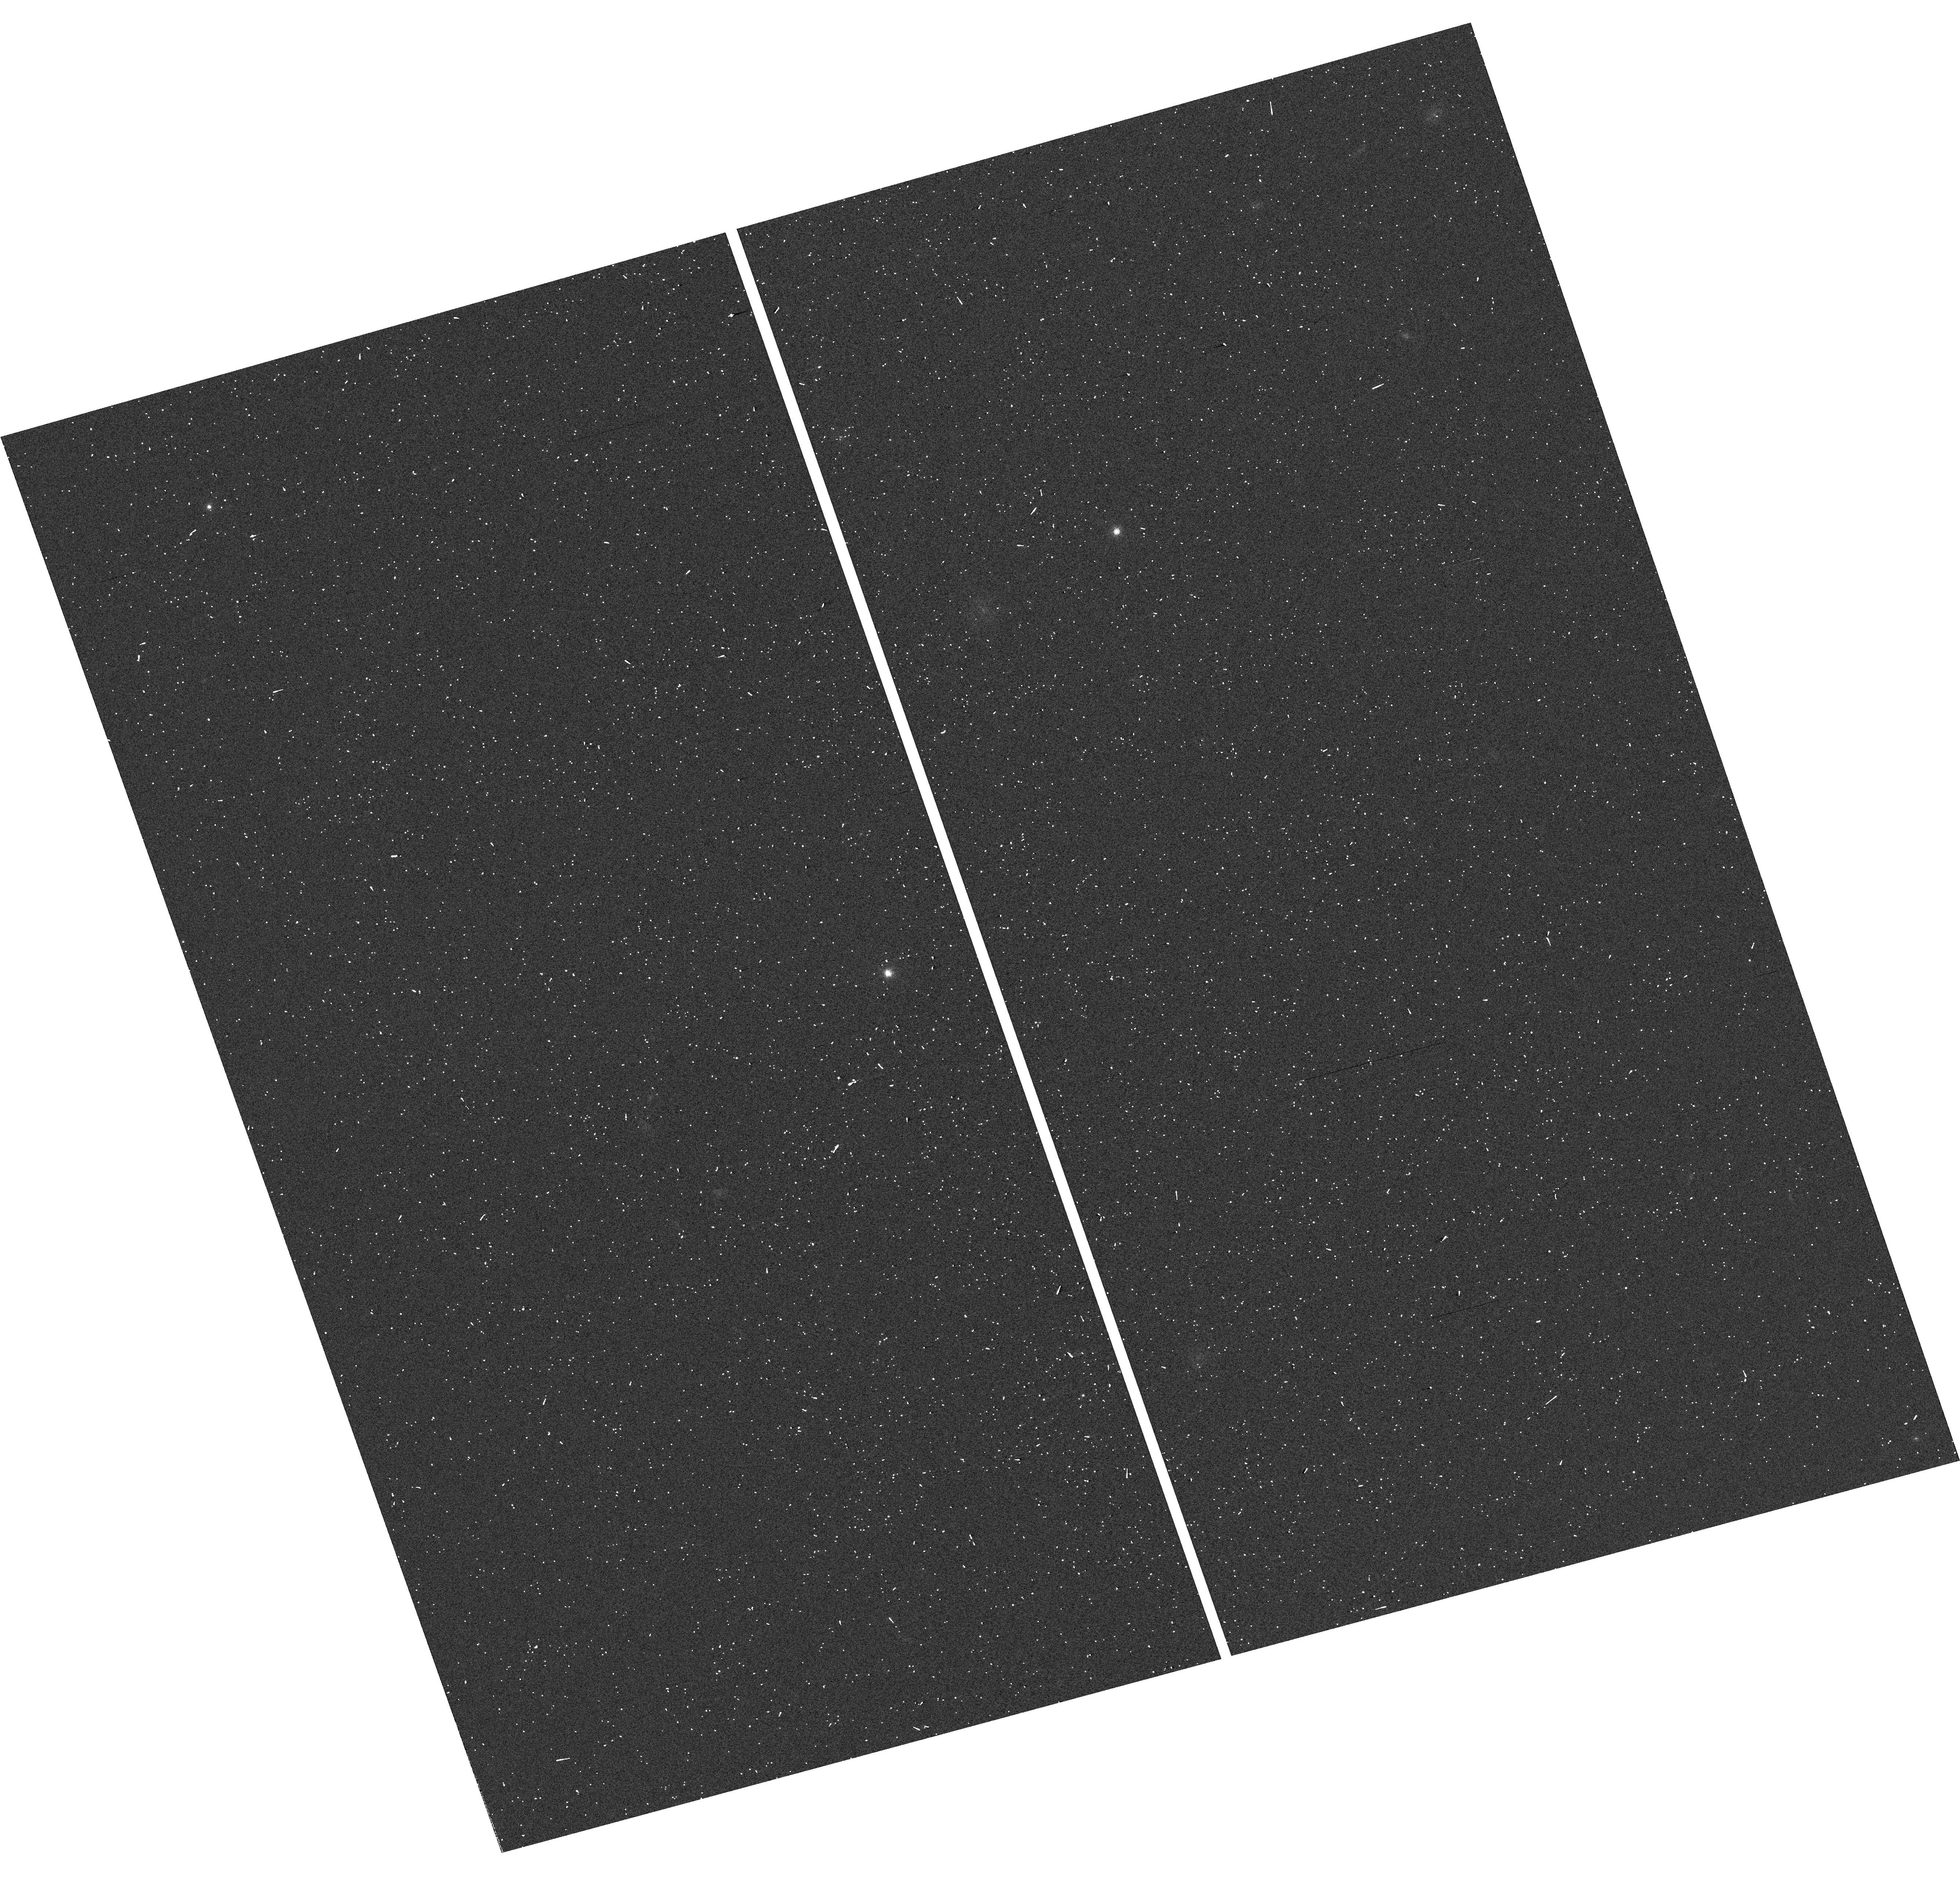
Target: 2MA2351-2537AB
Instrument: WFC3/UVIS
Filter: F763M
Exposure: 2 min
Observation ID: hst_13724_09_wfc3_uvis_f763m_icp509

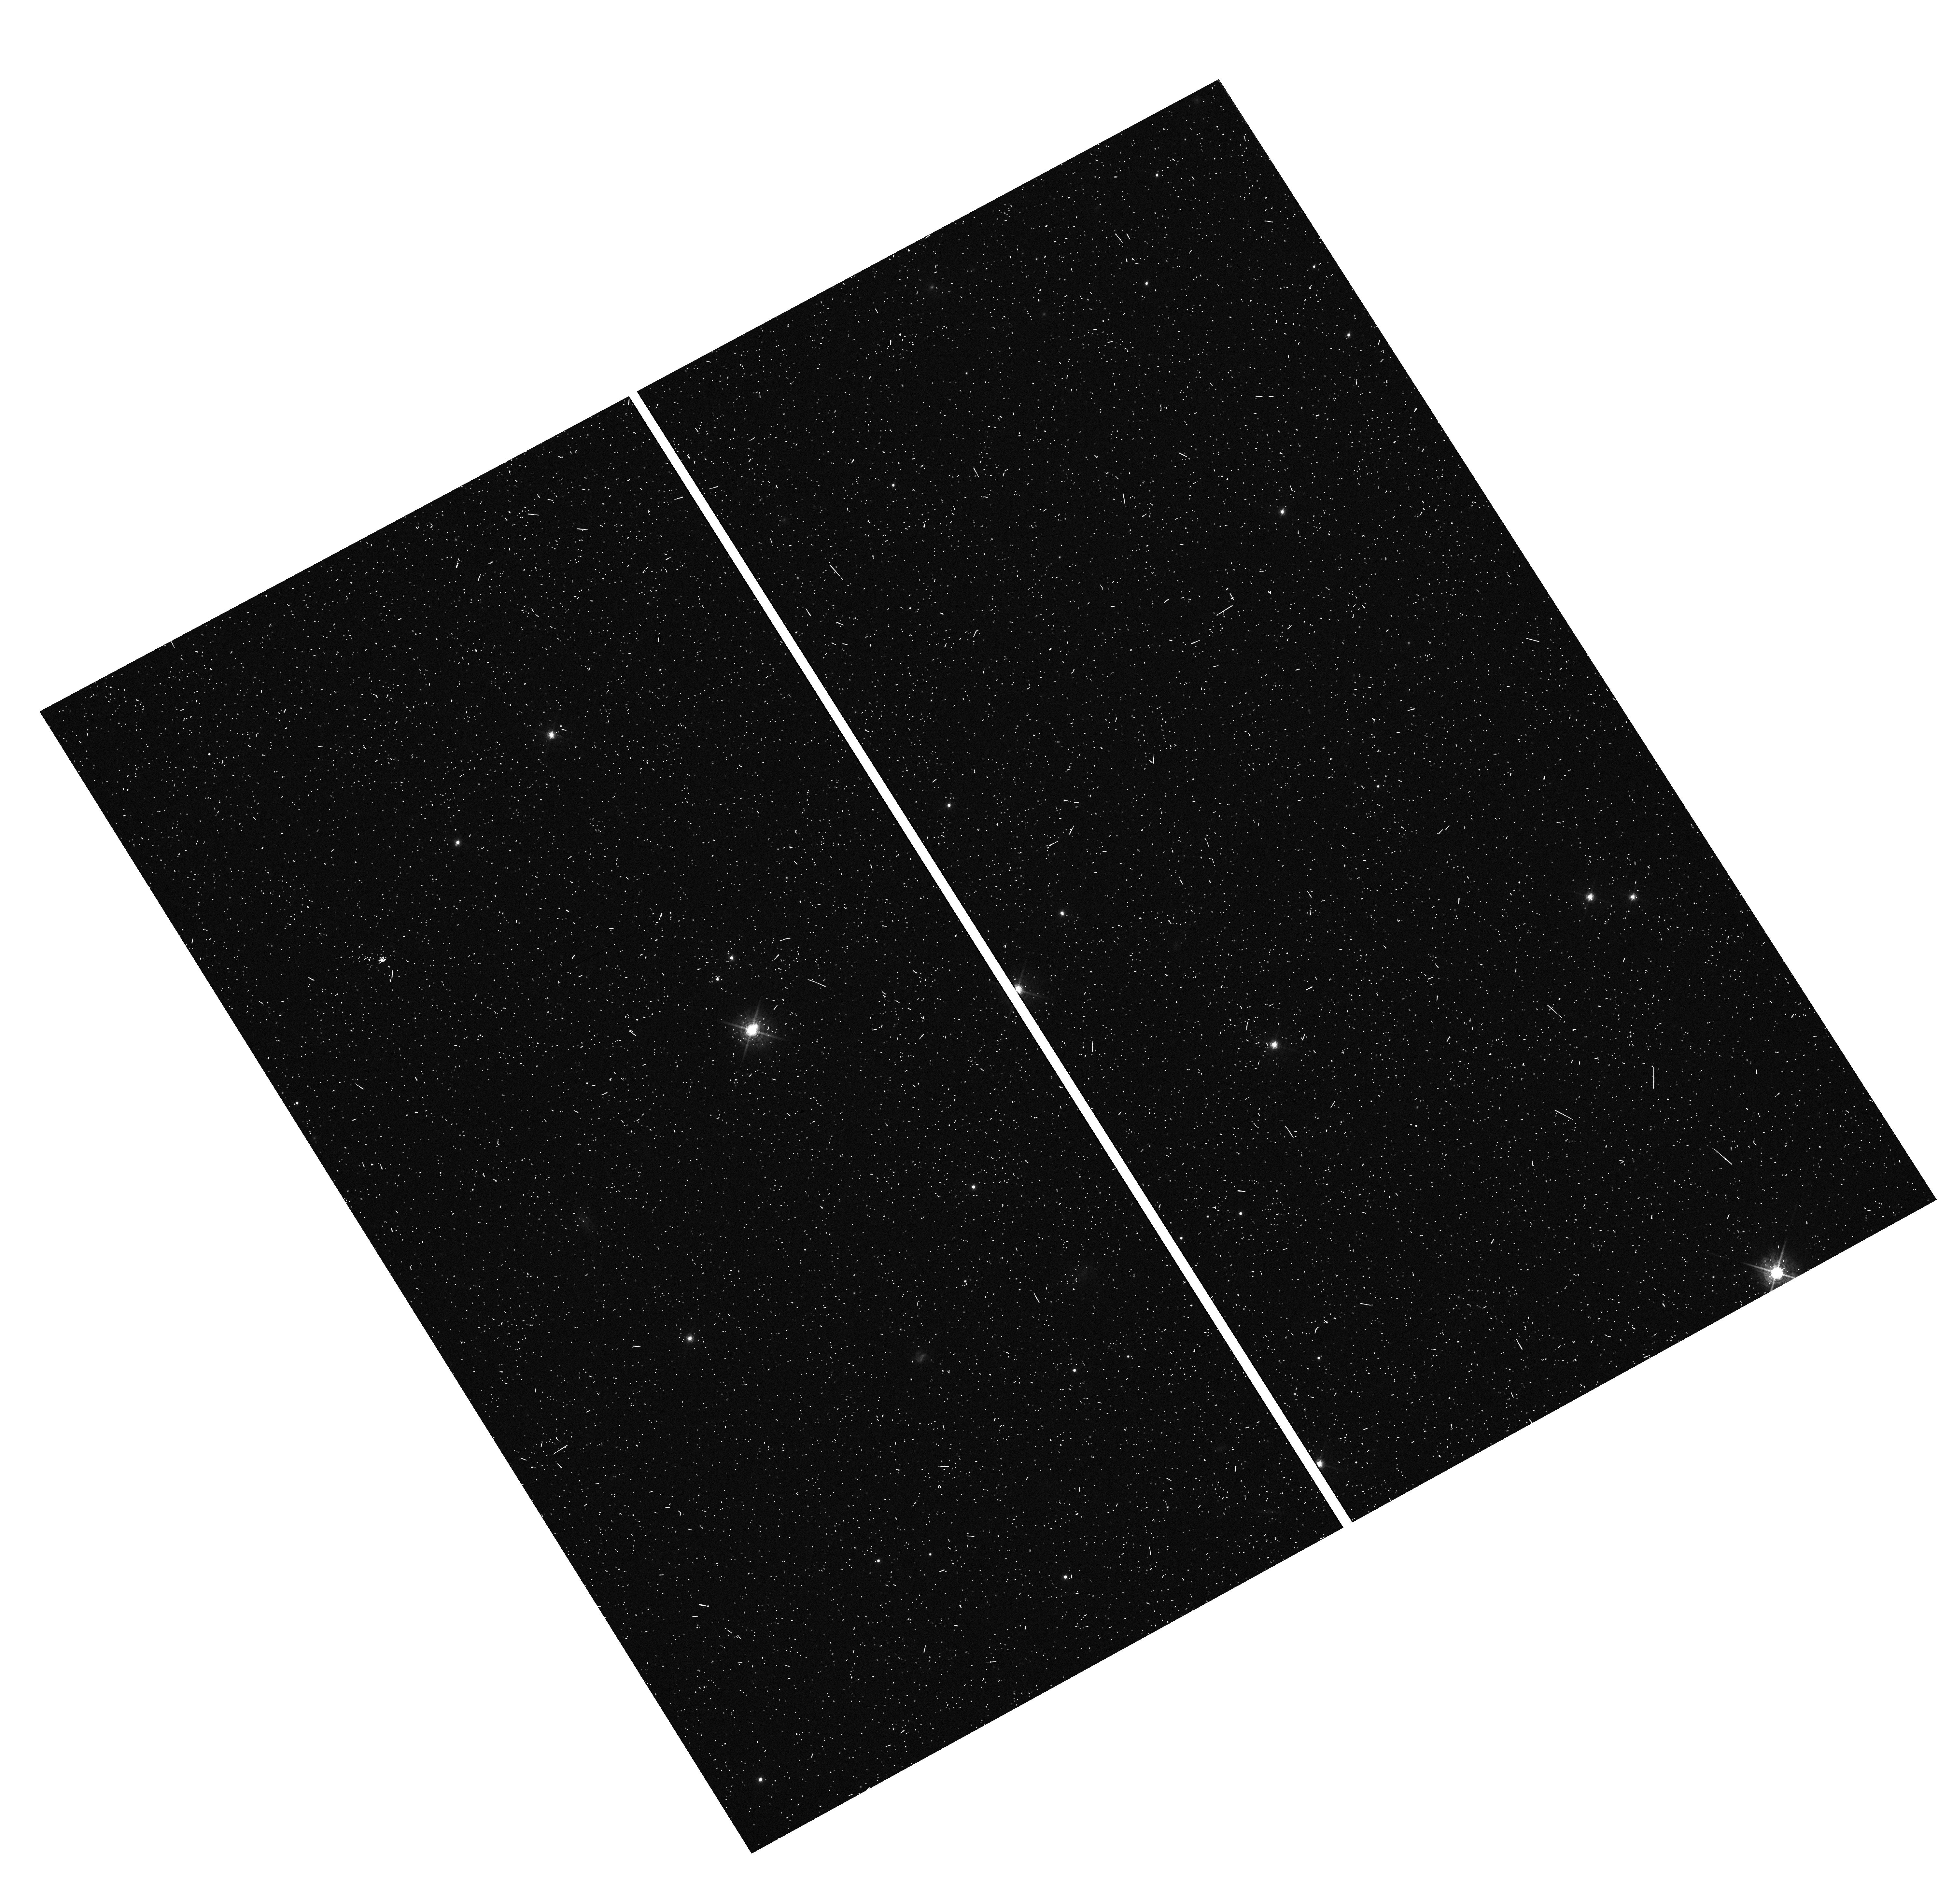
Target: USN2101+0307AB
Instrument: WFC3/UVIS
Filter: F621M
Exposure: 6 min
Observation ID: hst_13724_08_wfc3_uvis_f621m_icp508

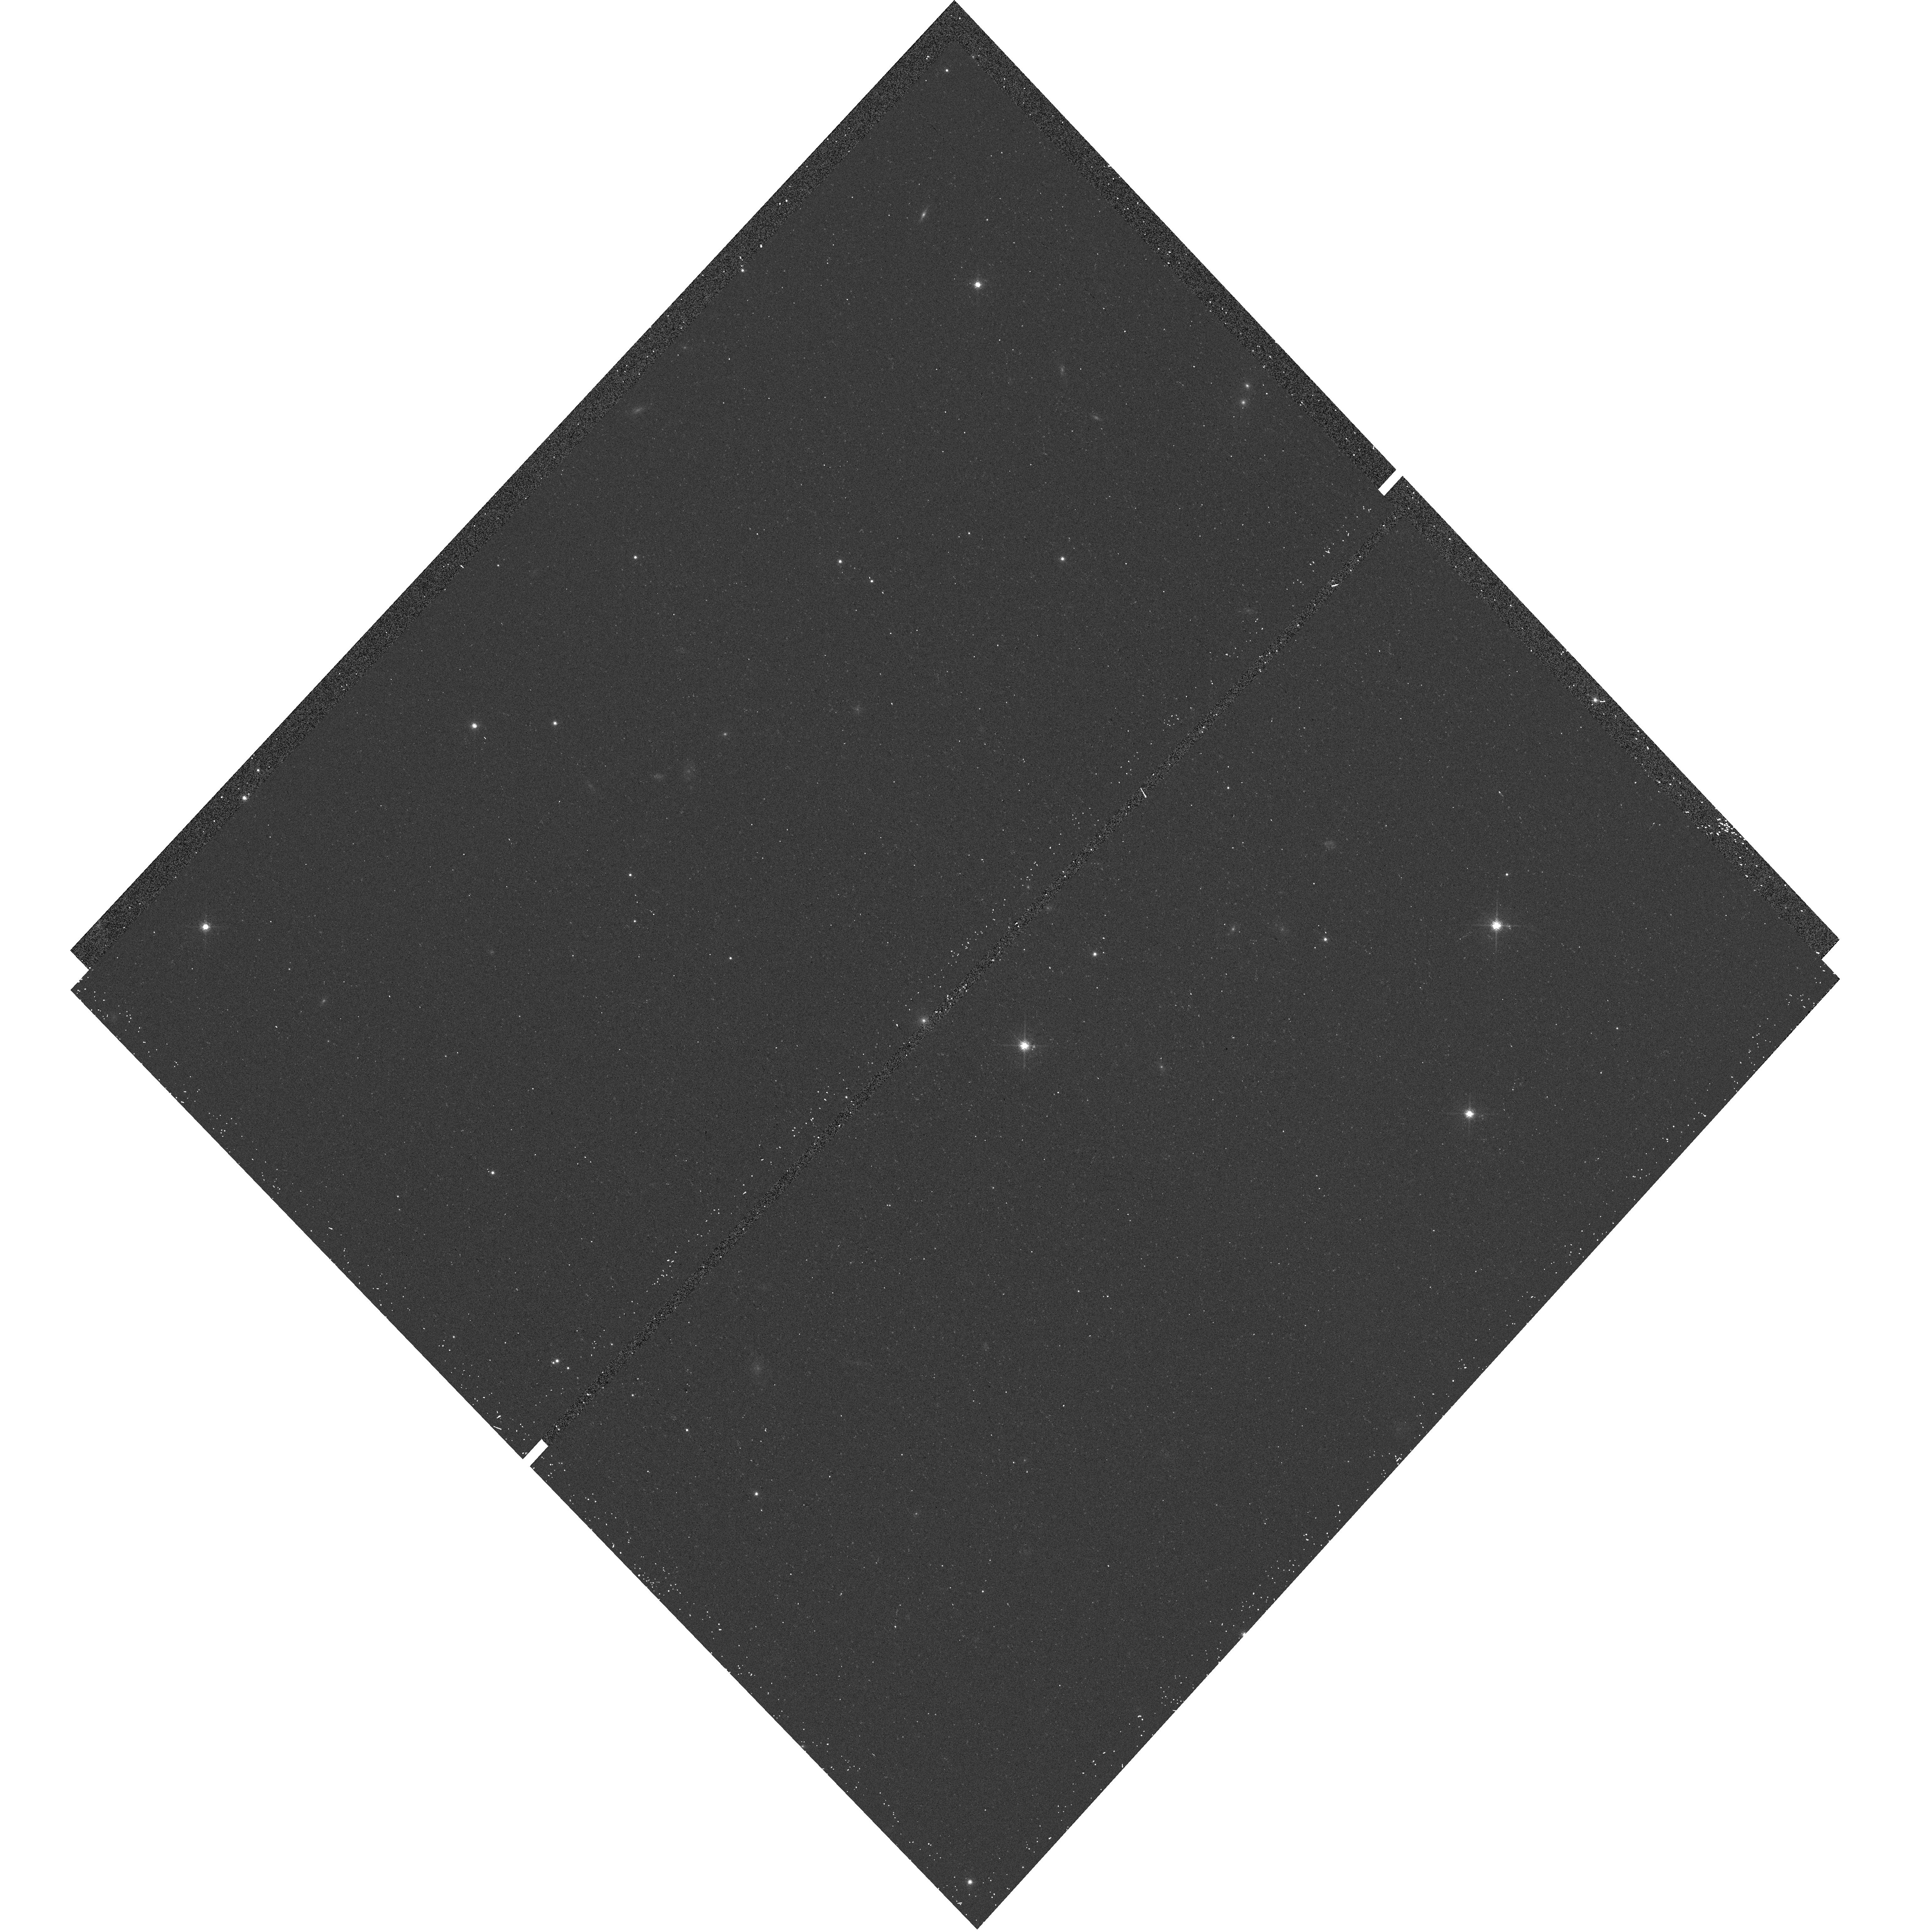
Target: SCR0723-8015AB
Instrument: WFC3/UVIS
Filter: F689M
Exposure: 7 min
Observation ID: hst_13724_02_wfc3_uvis_f689m_icp502

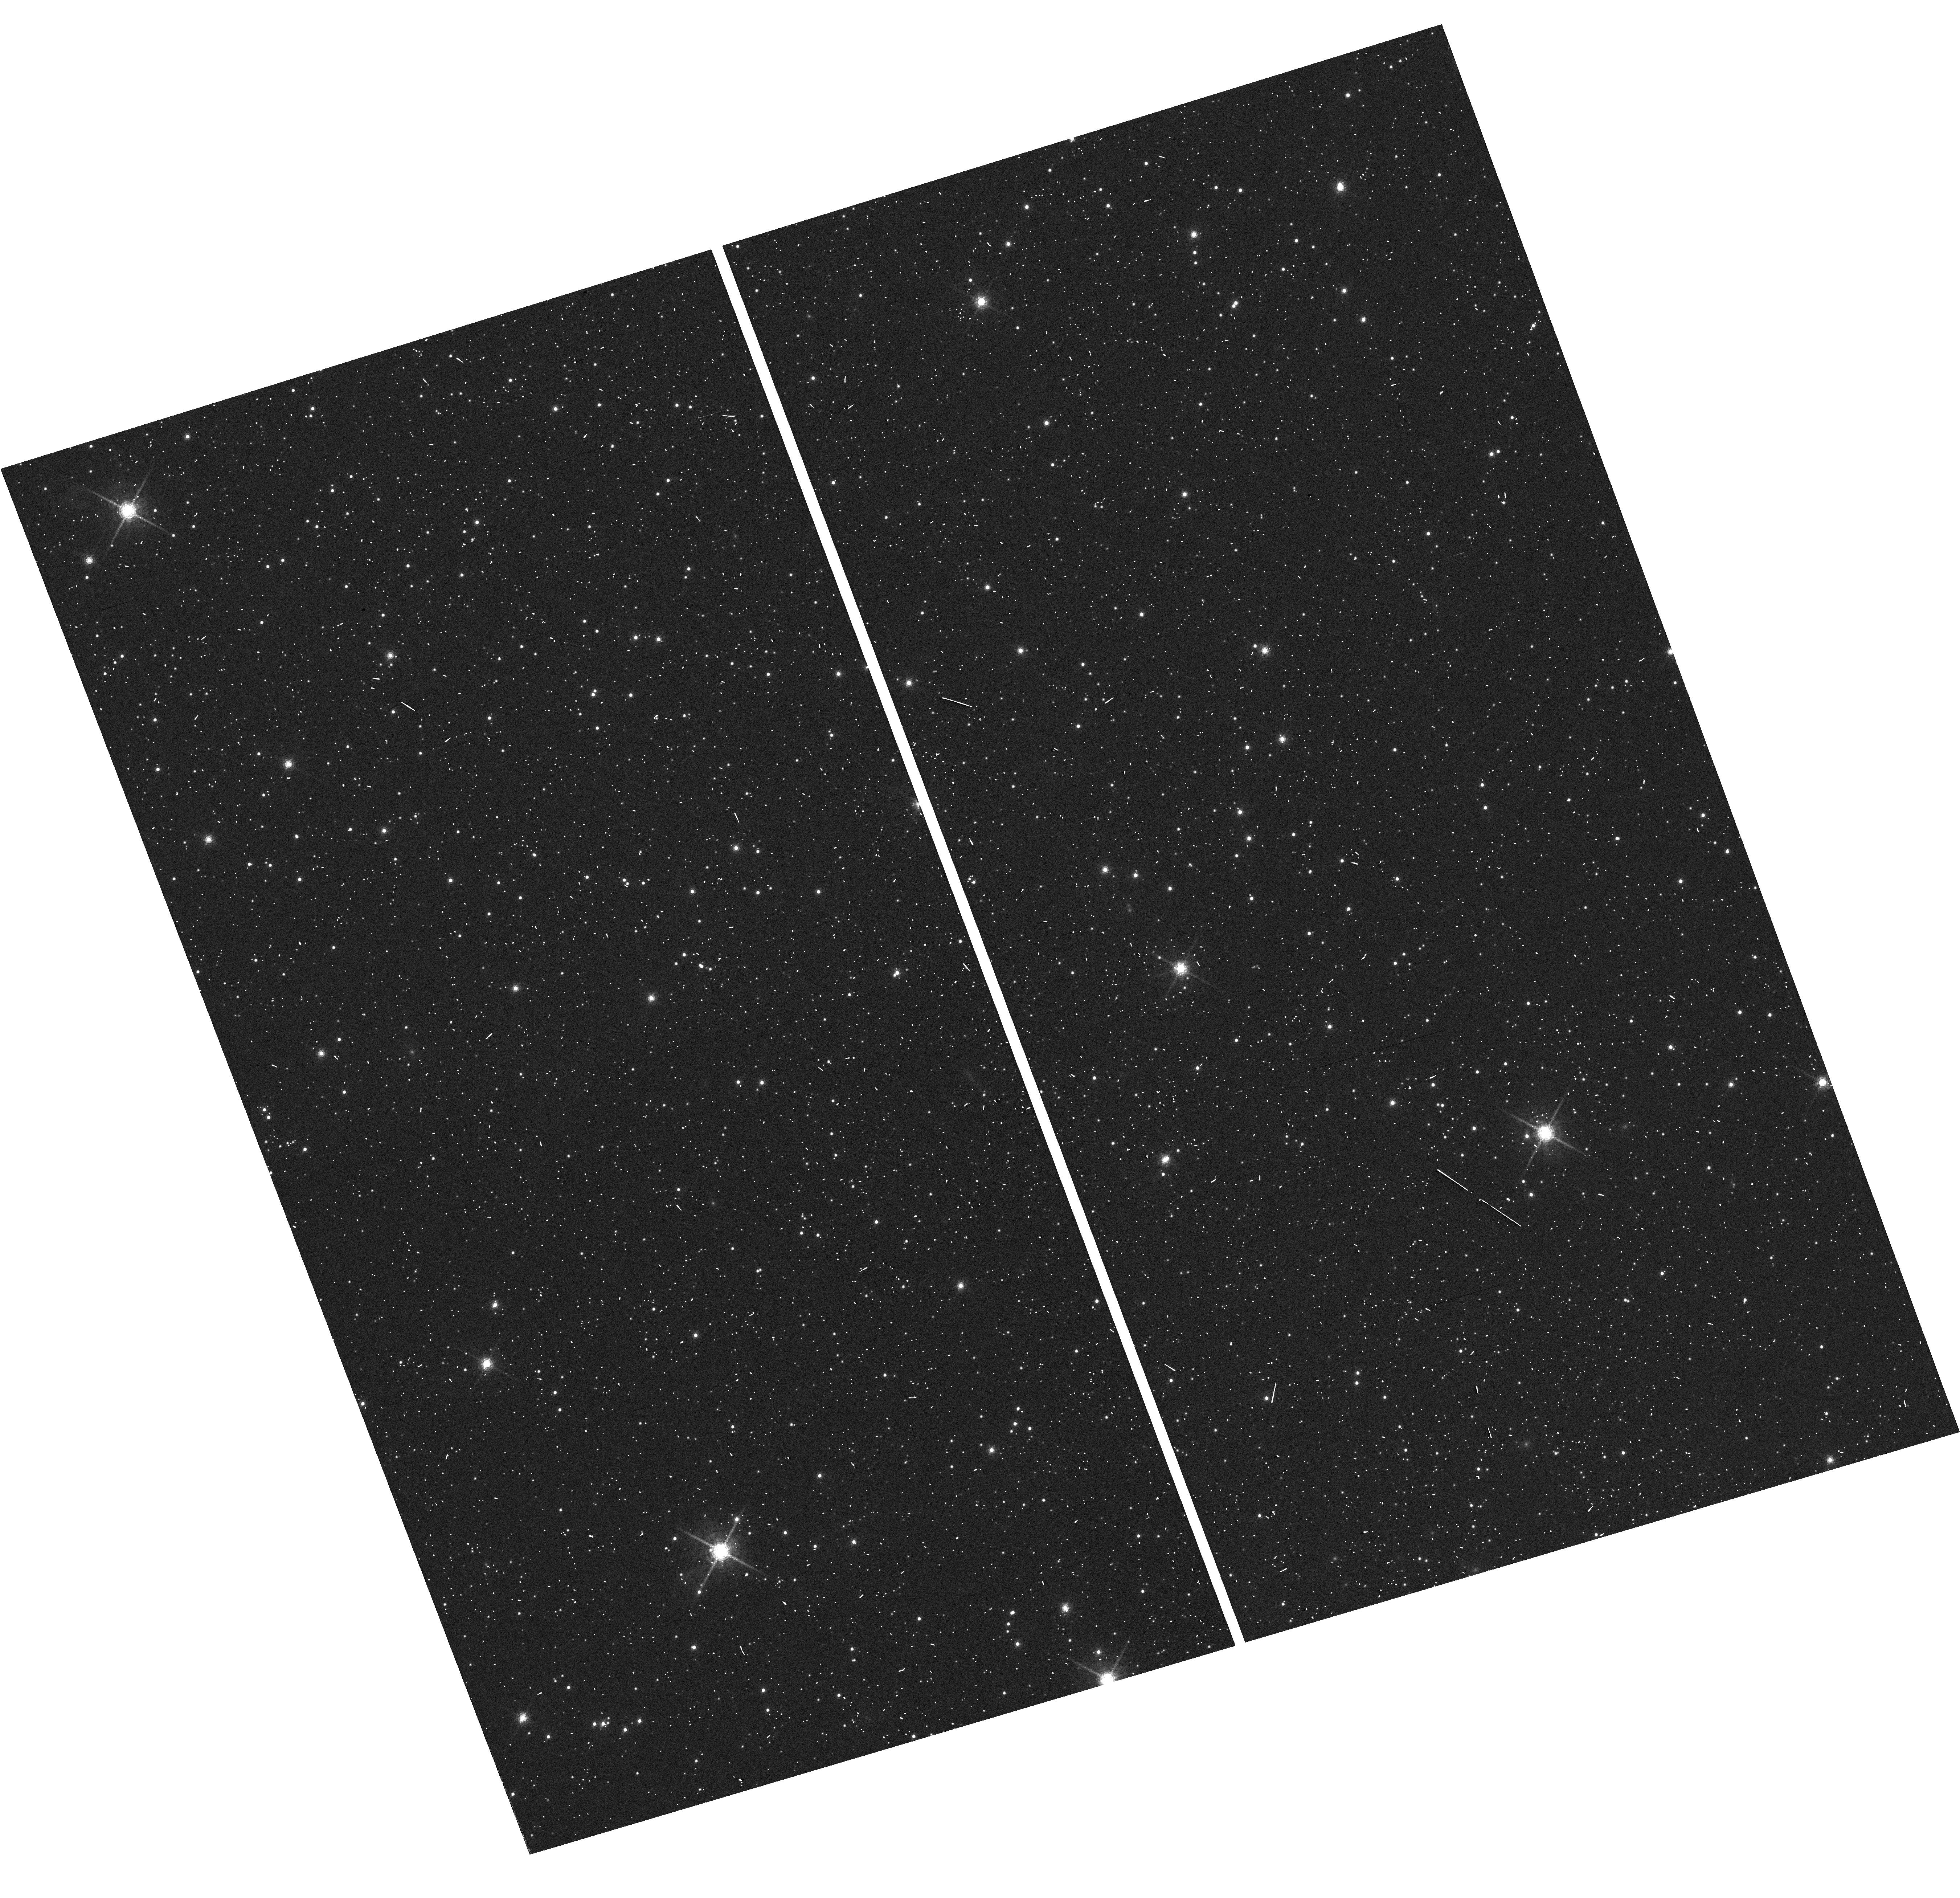
Target: DEN1454-6604AB
Instrument: WFC3/UVIS
Filter: F845M
Exposure: 2 min
Observation ID: hst_13724_05_wfc3_uvis_f845m_icp505

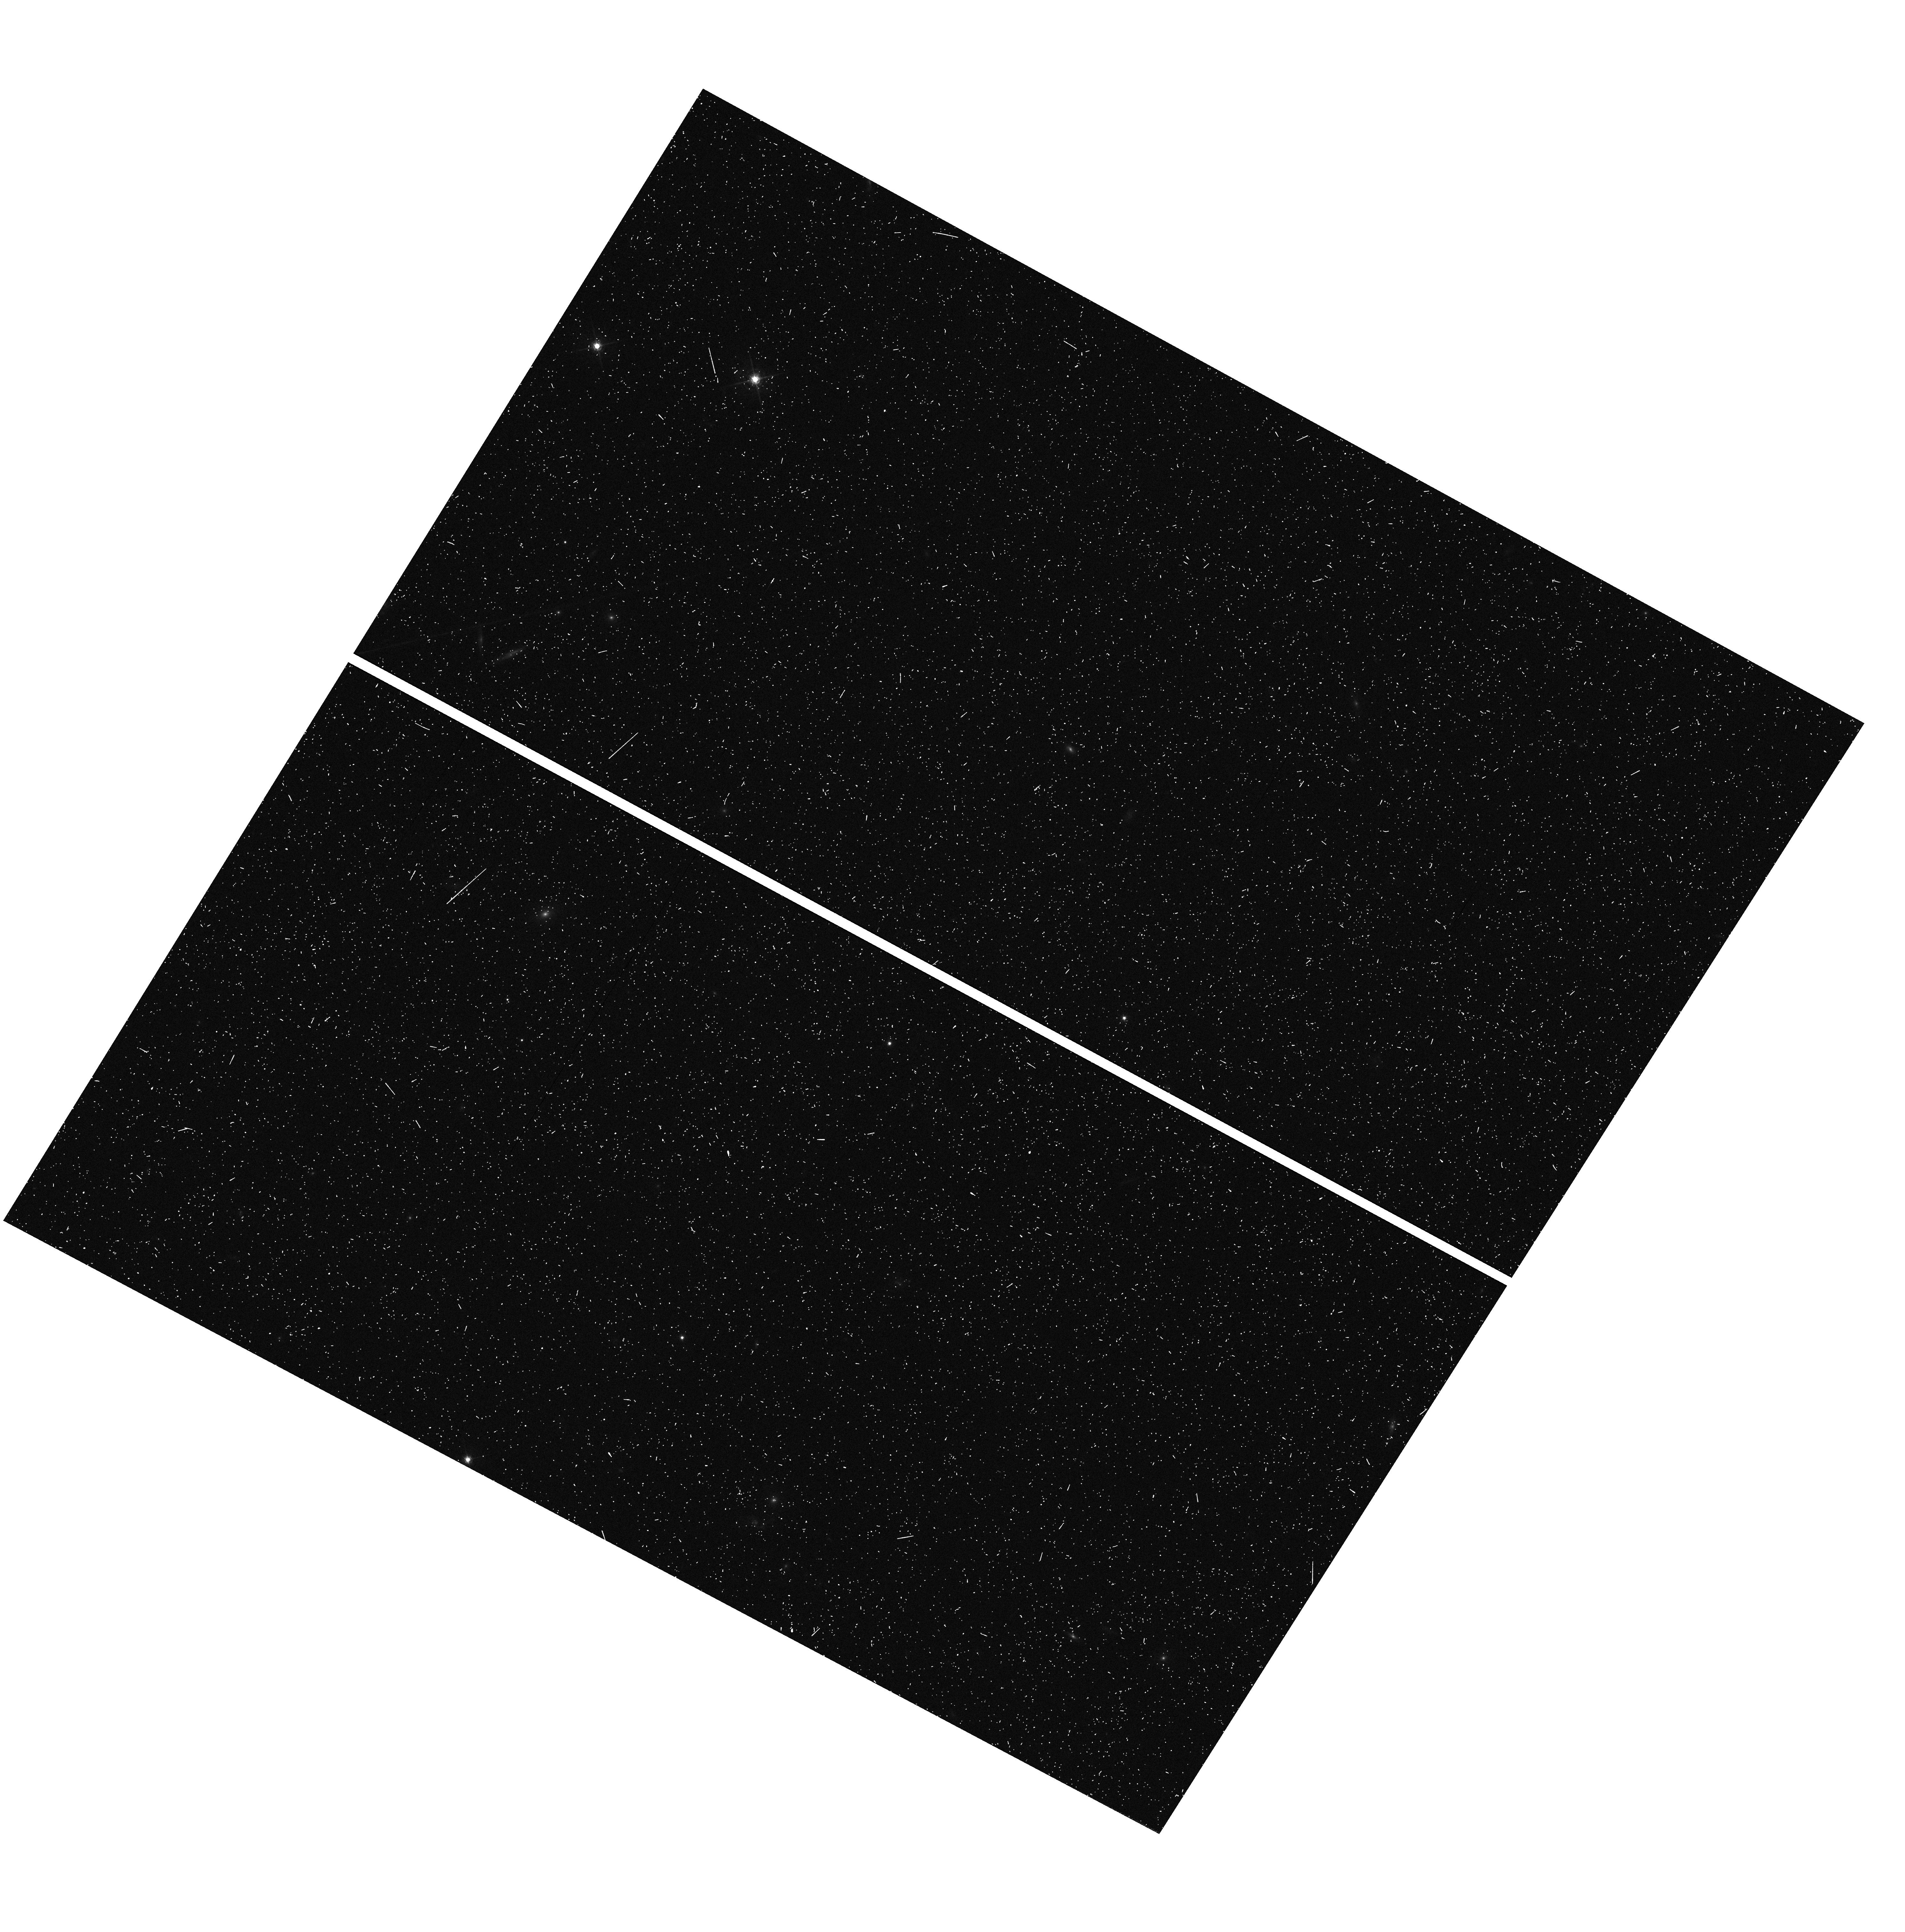
Target: LHS2397A-AB
Instrument: WFC3/UVIS
Filter: F621M
Exposure: 8 min
Observation ID: hst_13724_04_wfc3_uvis_f621m_icp504

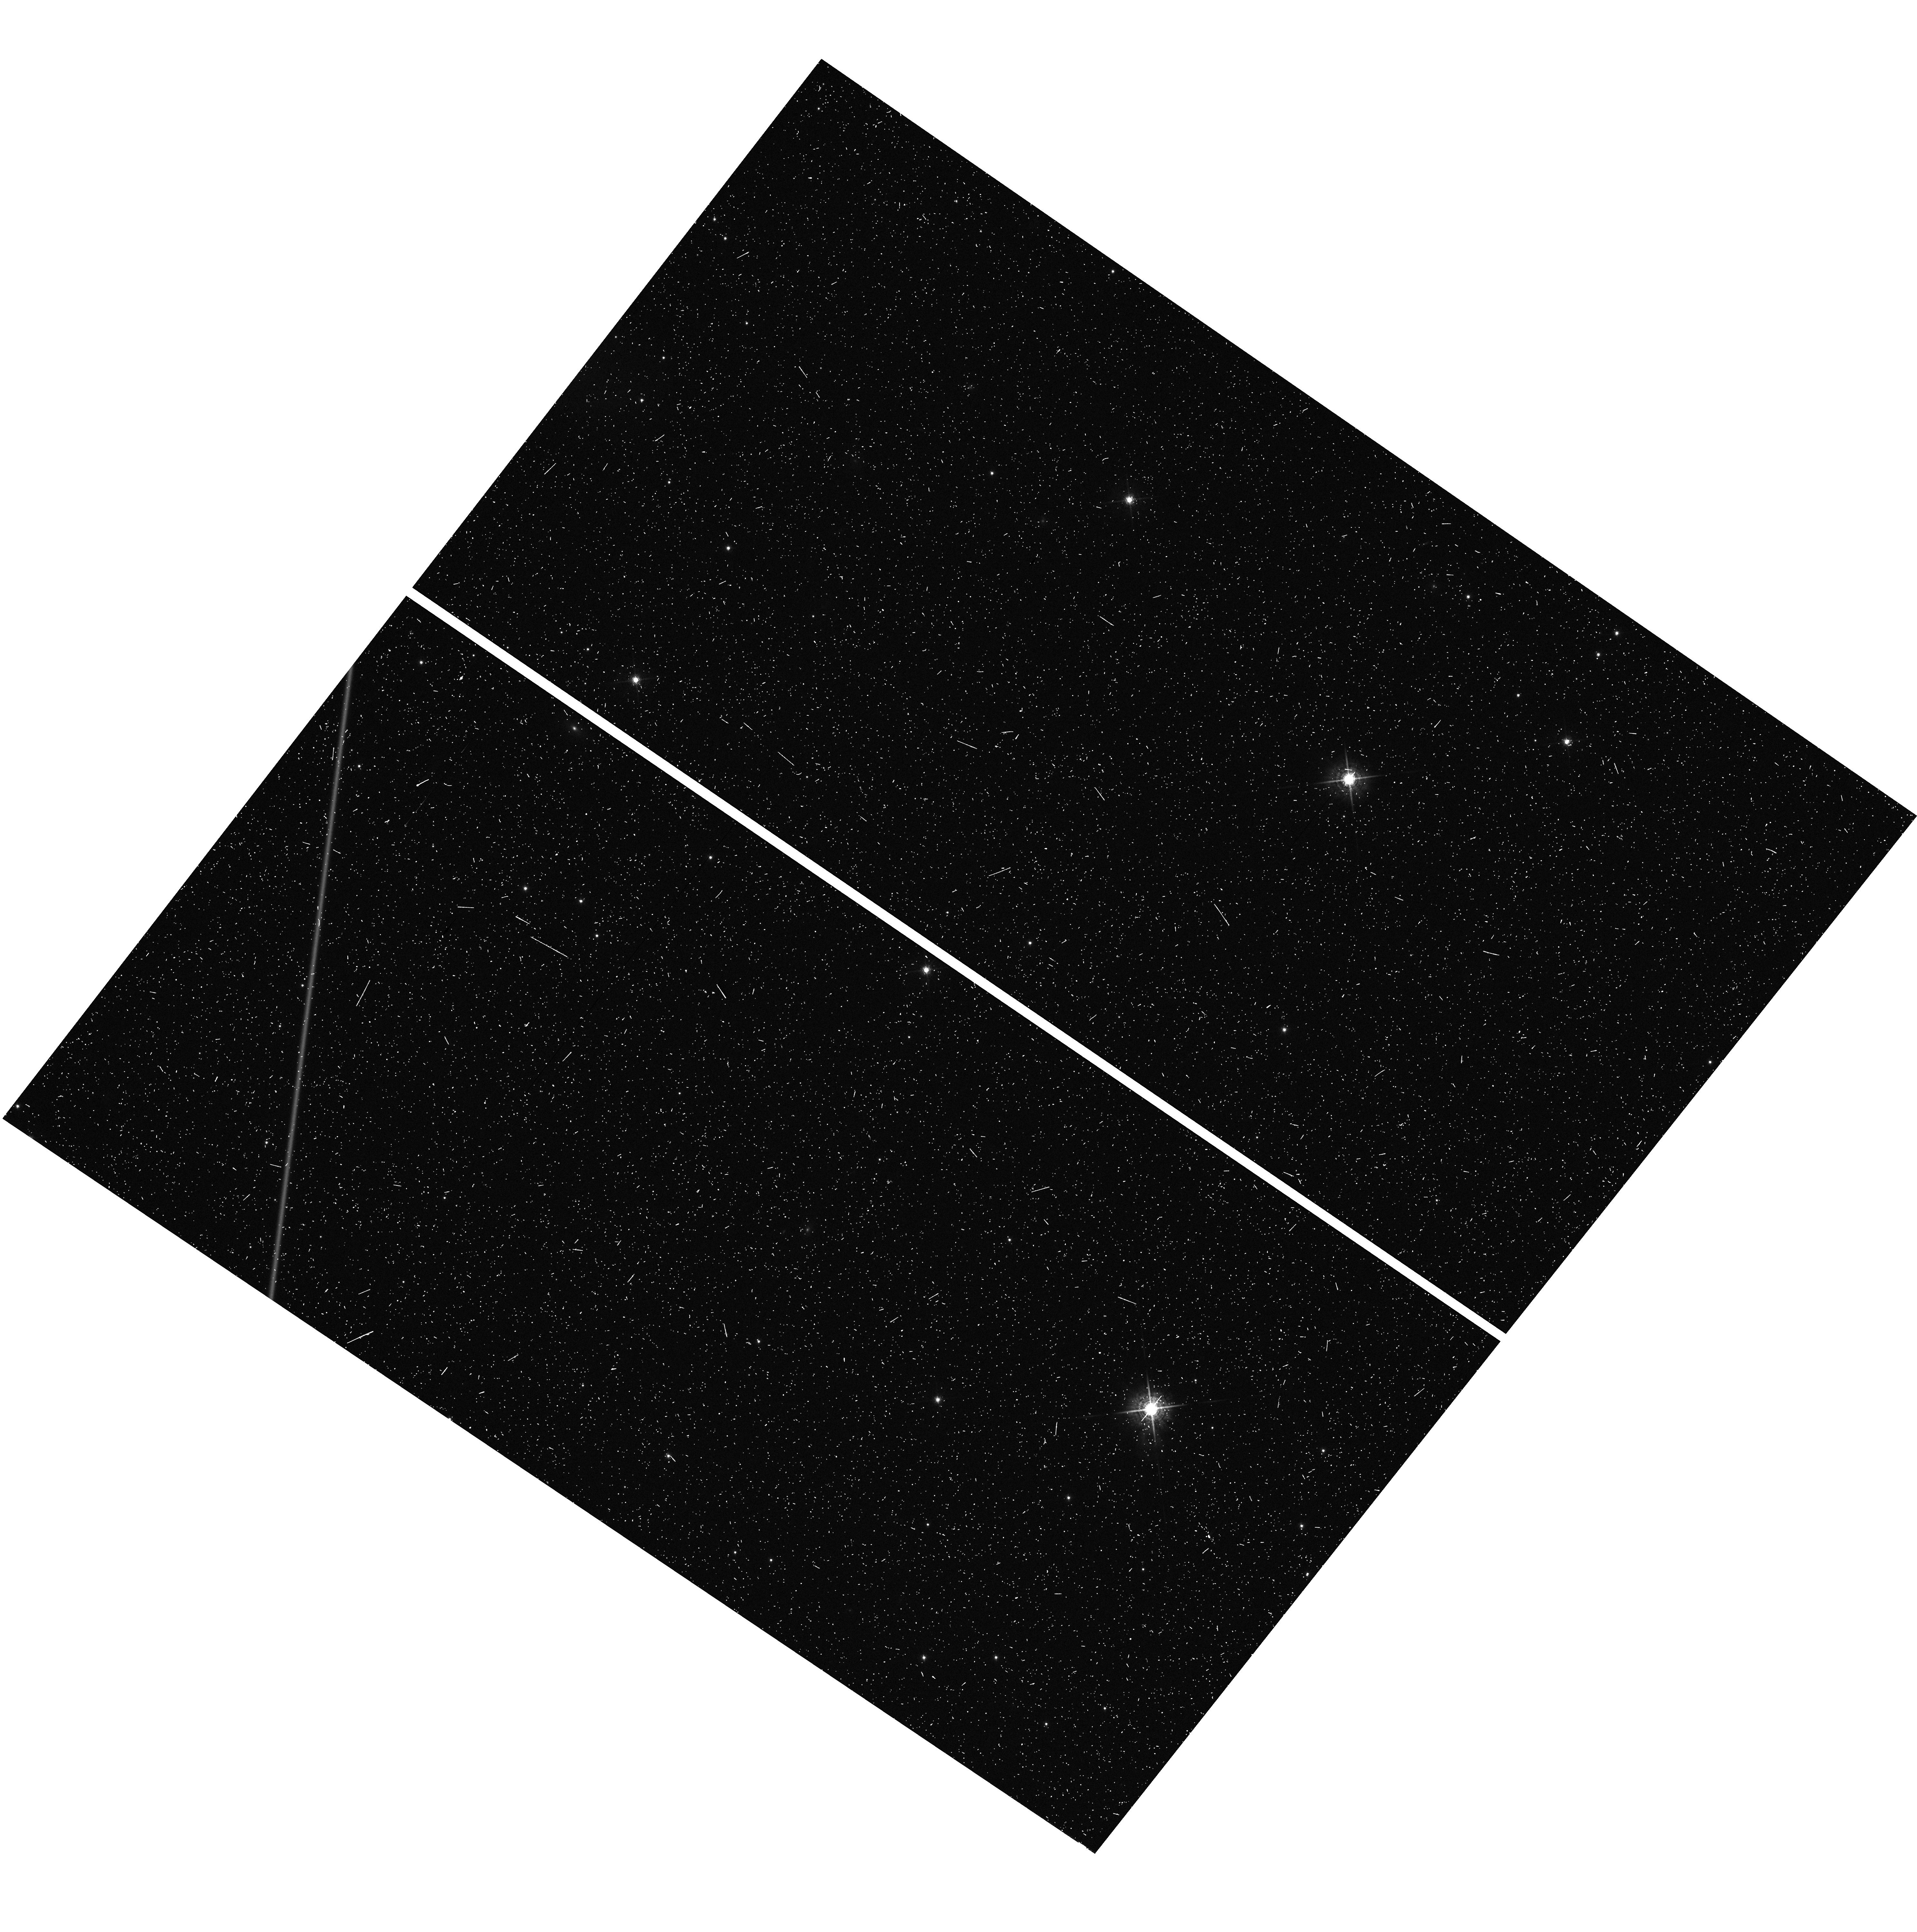
Target: 2MA1705-0516AB
Instrument: WFC3/UVIS
Filter: F621M
Exposure: 11 min
Observation ID: hst_13724_07_wfc3_uvis_f621m_icp507

Pinpointing the Characteristics of Stars and Not Stars --- VERSION 2014.1021 (PI: Henry, Todd J.)

We propose to observe 9 binaries with HST-WFC3 to measure the optical fluxes of individual red and brown dwarfs bordering the transition region between stellar and substellar objects. The optical fluxes will be combined with infrared adaptive optics measurements to provide spectral energy distributions covering 0.5-2.2 microns, which includes more than 90% of the total fluxes for these objects. The separations and position angles will be used to convert our ground-based astrometry of the photocentric orbits into relative orbits with critical mass ratios that will then yield unprecedented mass measurements for each component. The 18 carefully characterized objects will comprise a fundamental set of standards that will stress-test theoretical models of the smallest stars and brown dwarfs for years to come. The results will be combined with our previous mass-luminosity relation work for stars with masses 0.10-0.60 Msun to extend our understanding of masses down to 0.05 Msun. We will then have a map covering a factor of more than 10 in mass for the most common objects in the Galaxy.